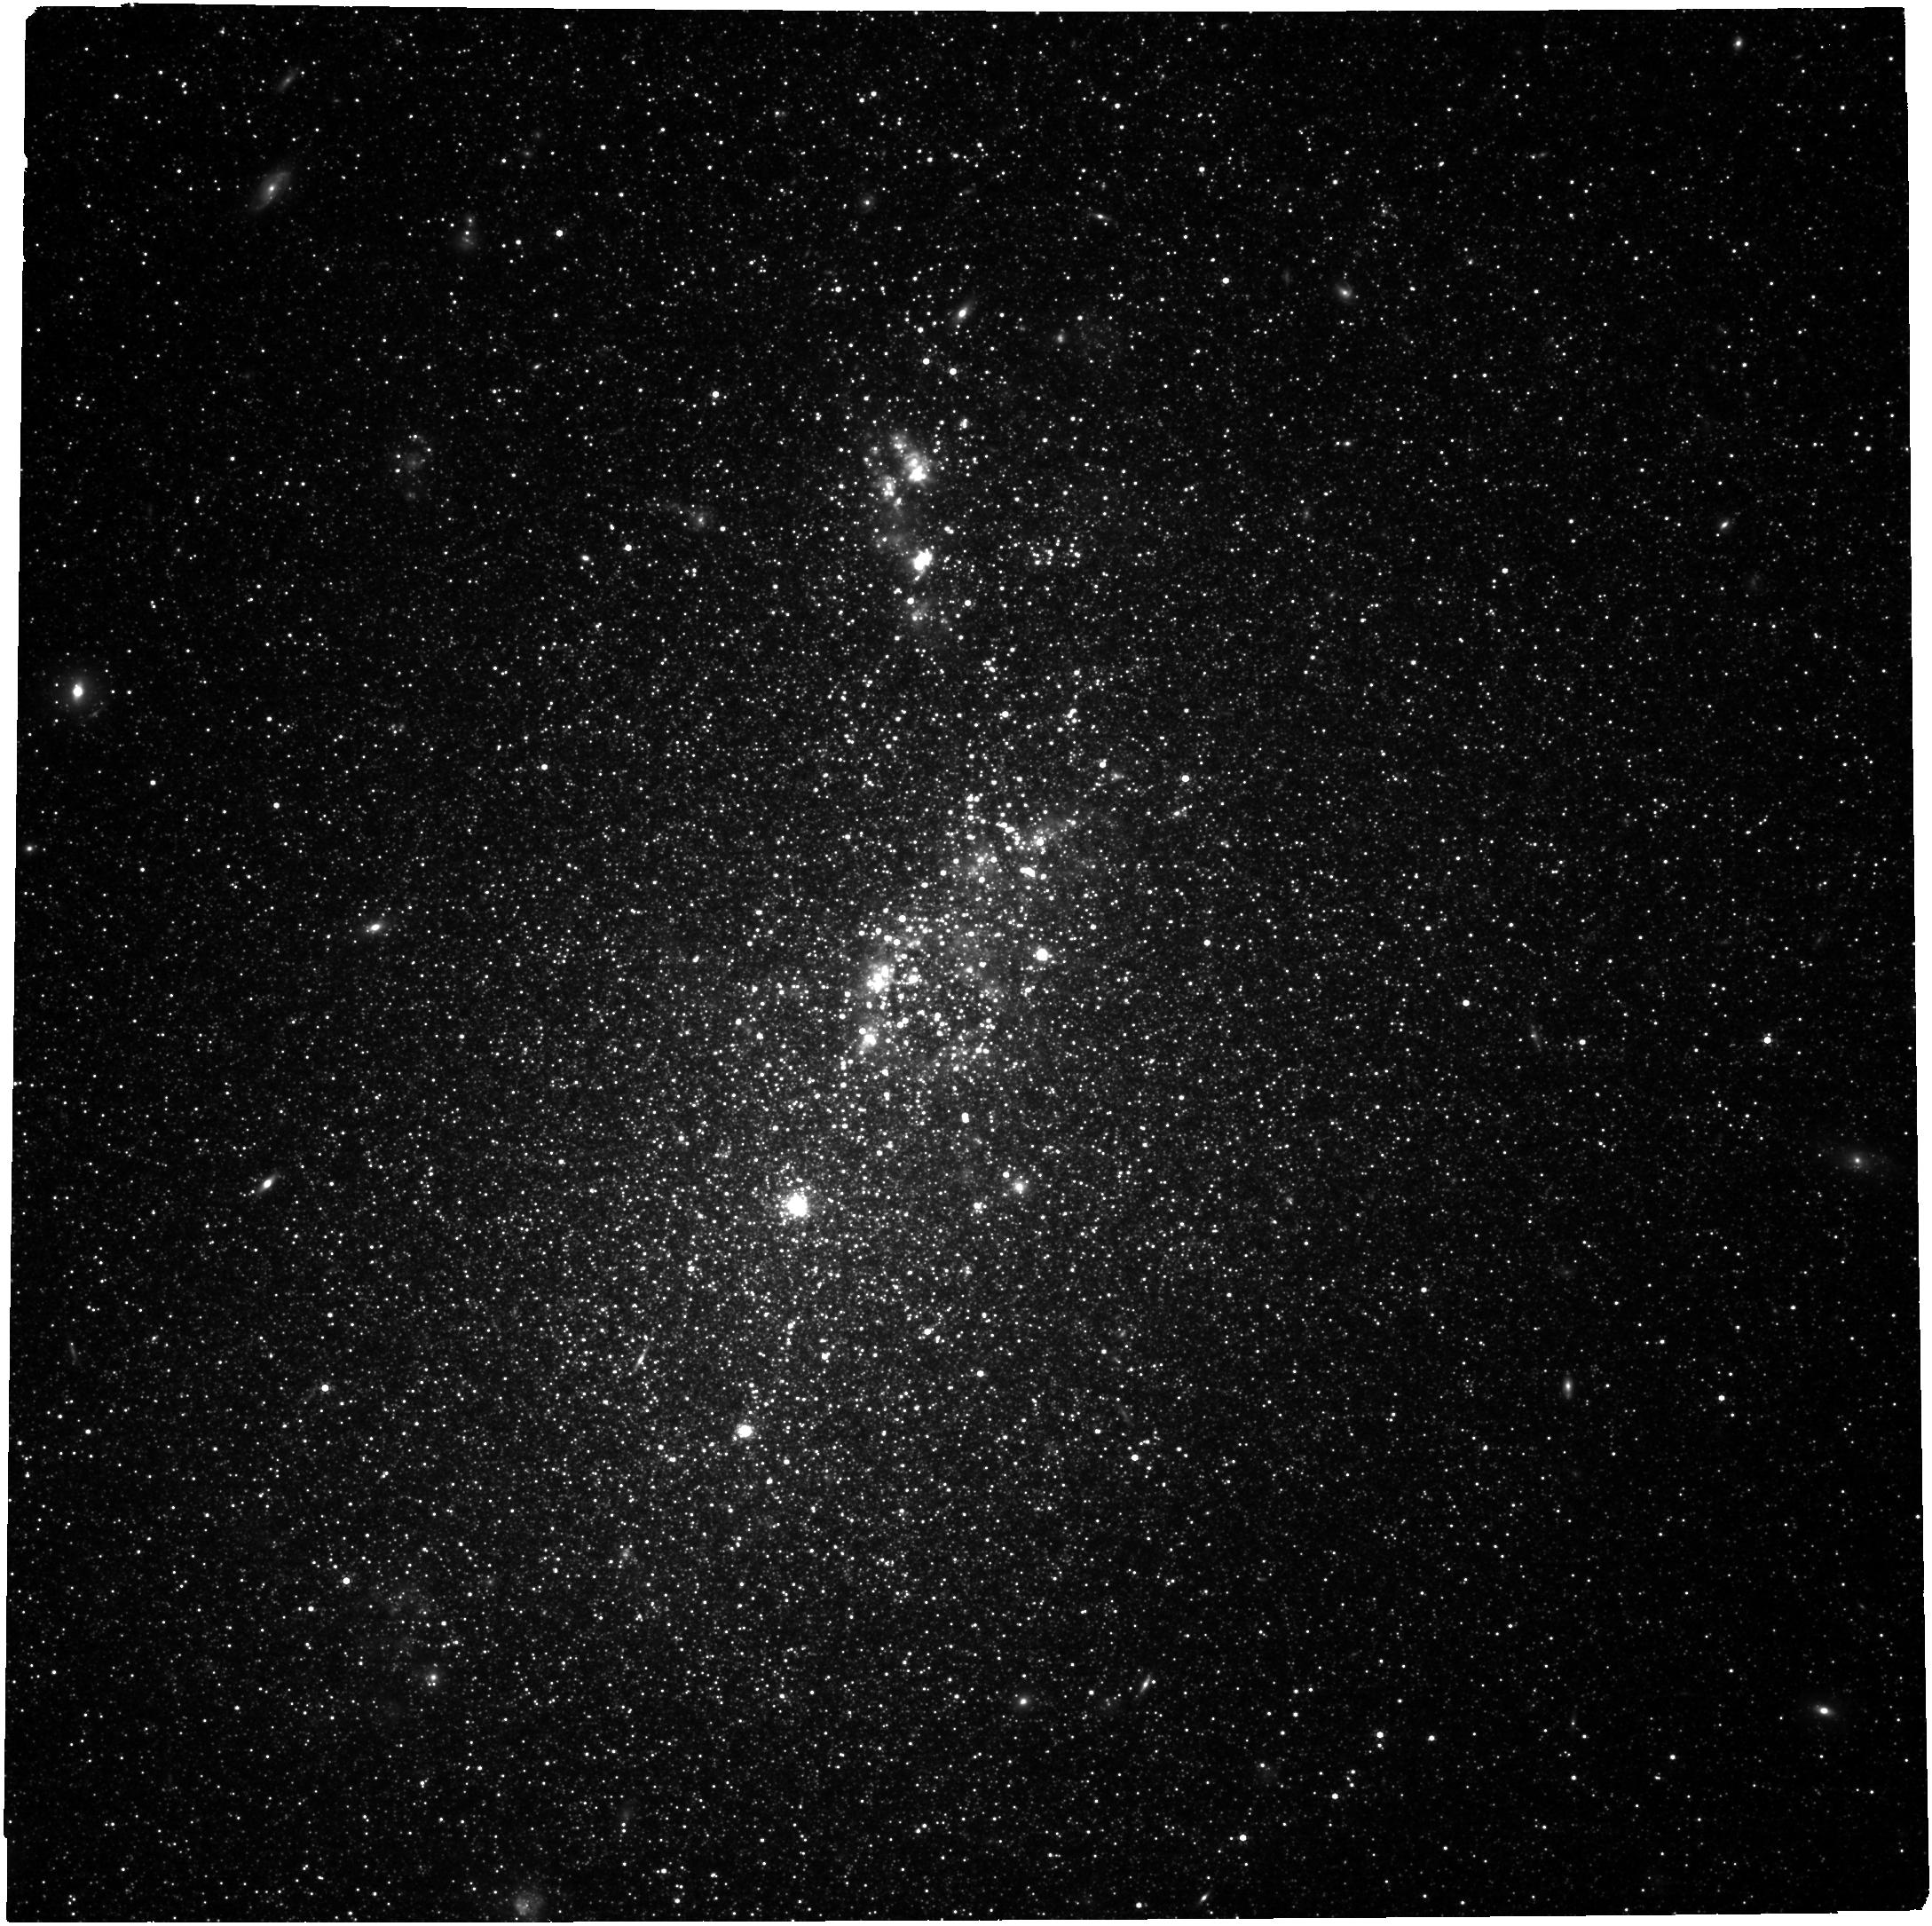
Target: NGC-4214. Instrument: NIRCAM. Filter: F300M. Exposure: 29 min. Observation ID: jw03510-o001_t001_nircam_clear-f300m

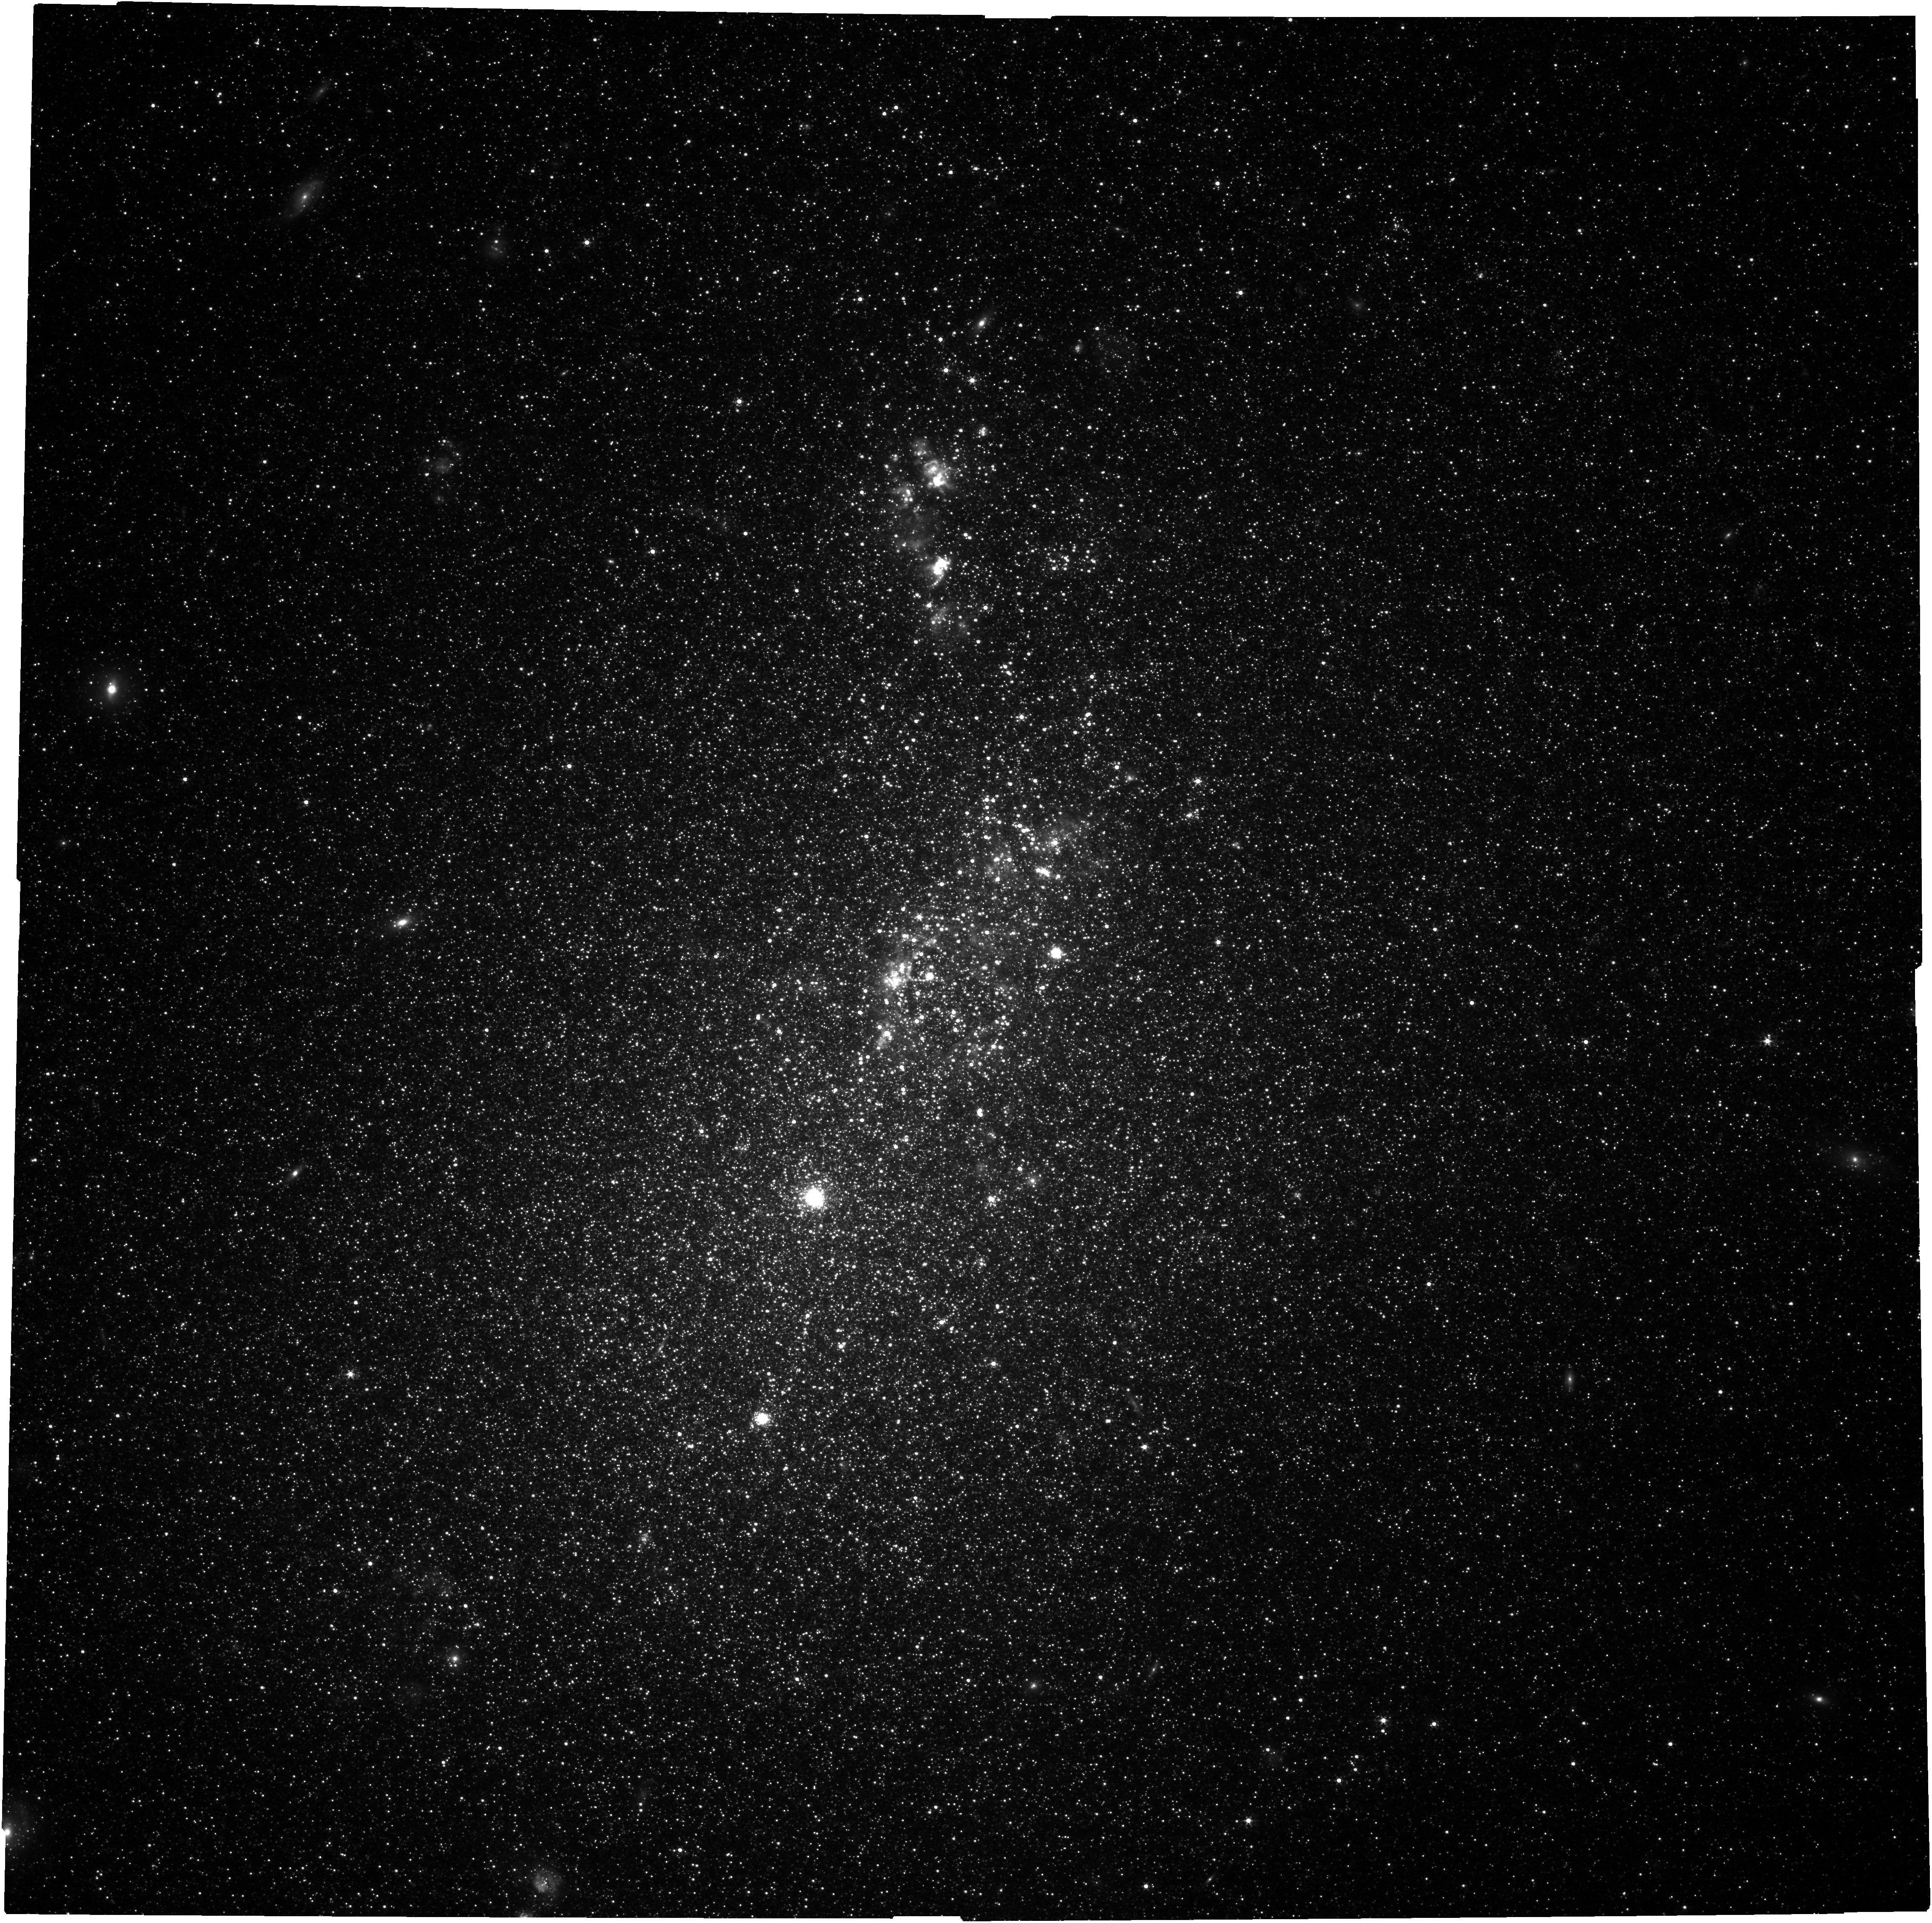
Target: NGC-4214. Instrument: NIRCAM. Filter: F200W. Exposure: 29 min. Observation ID: jw03510-o001_t001_nircam_clear-f200w

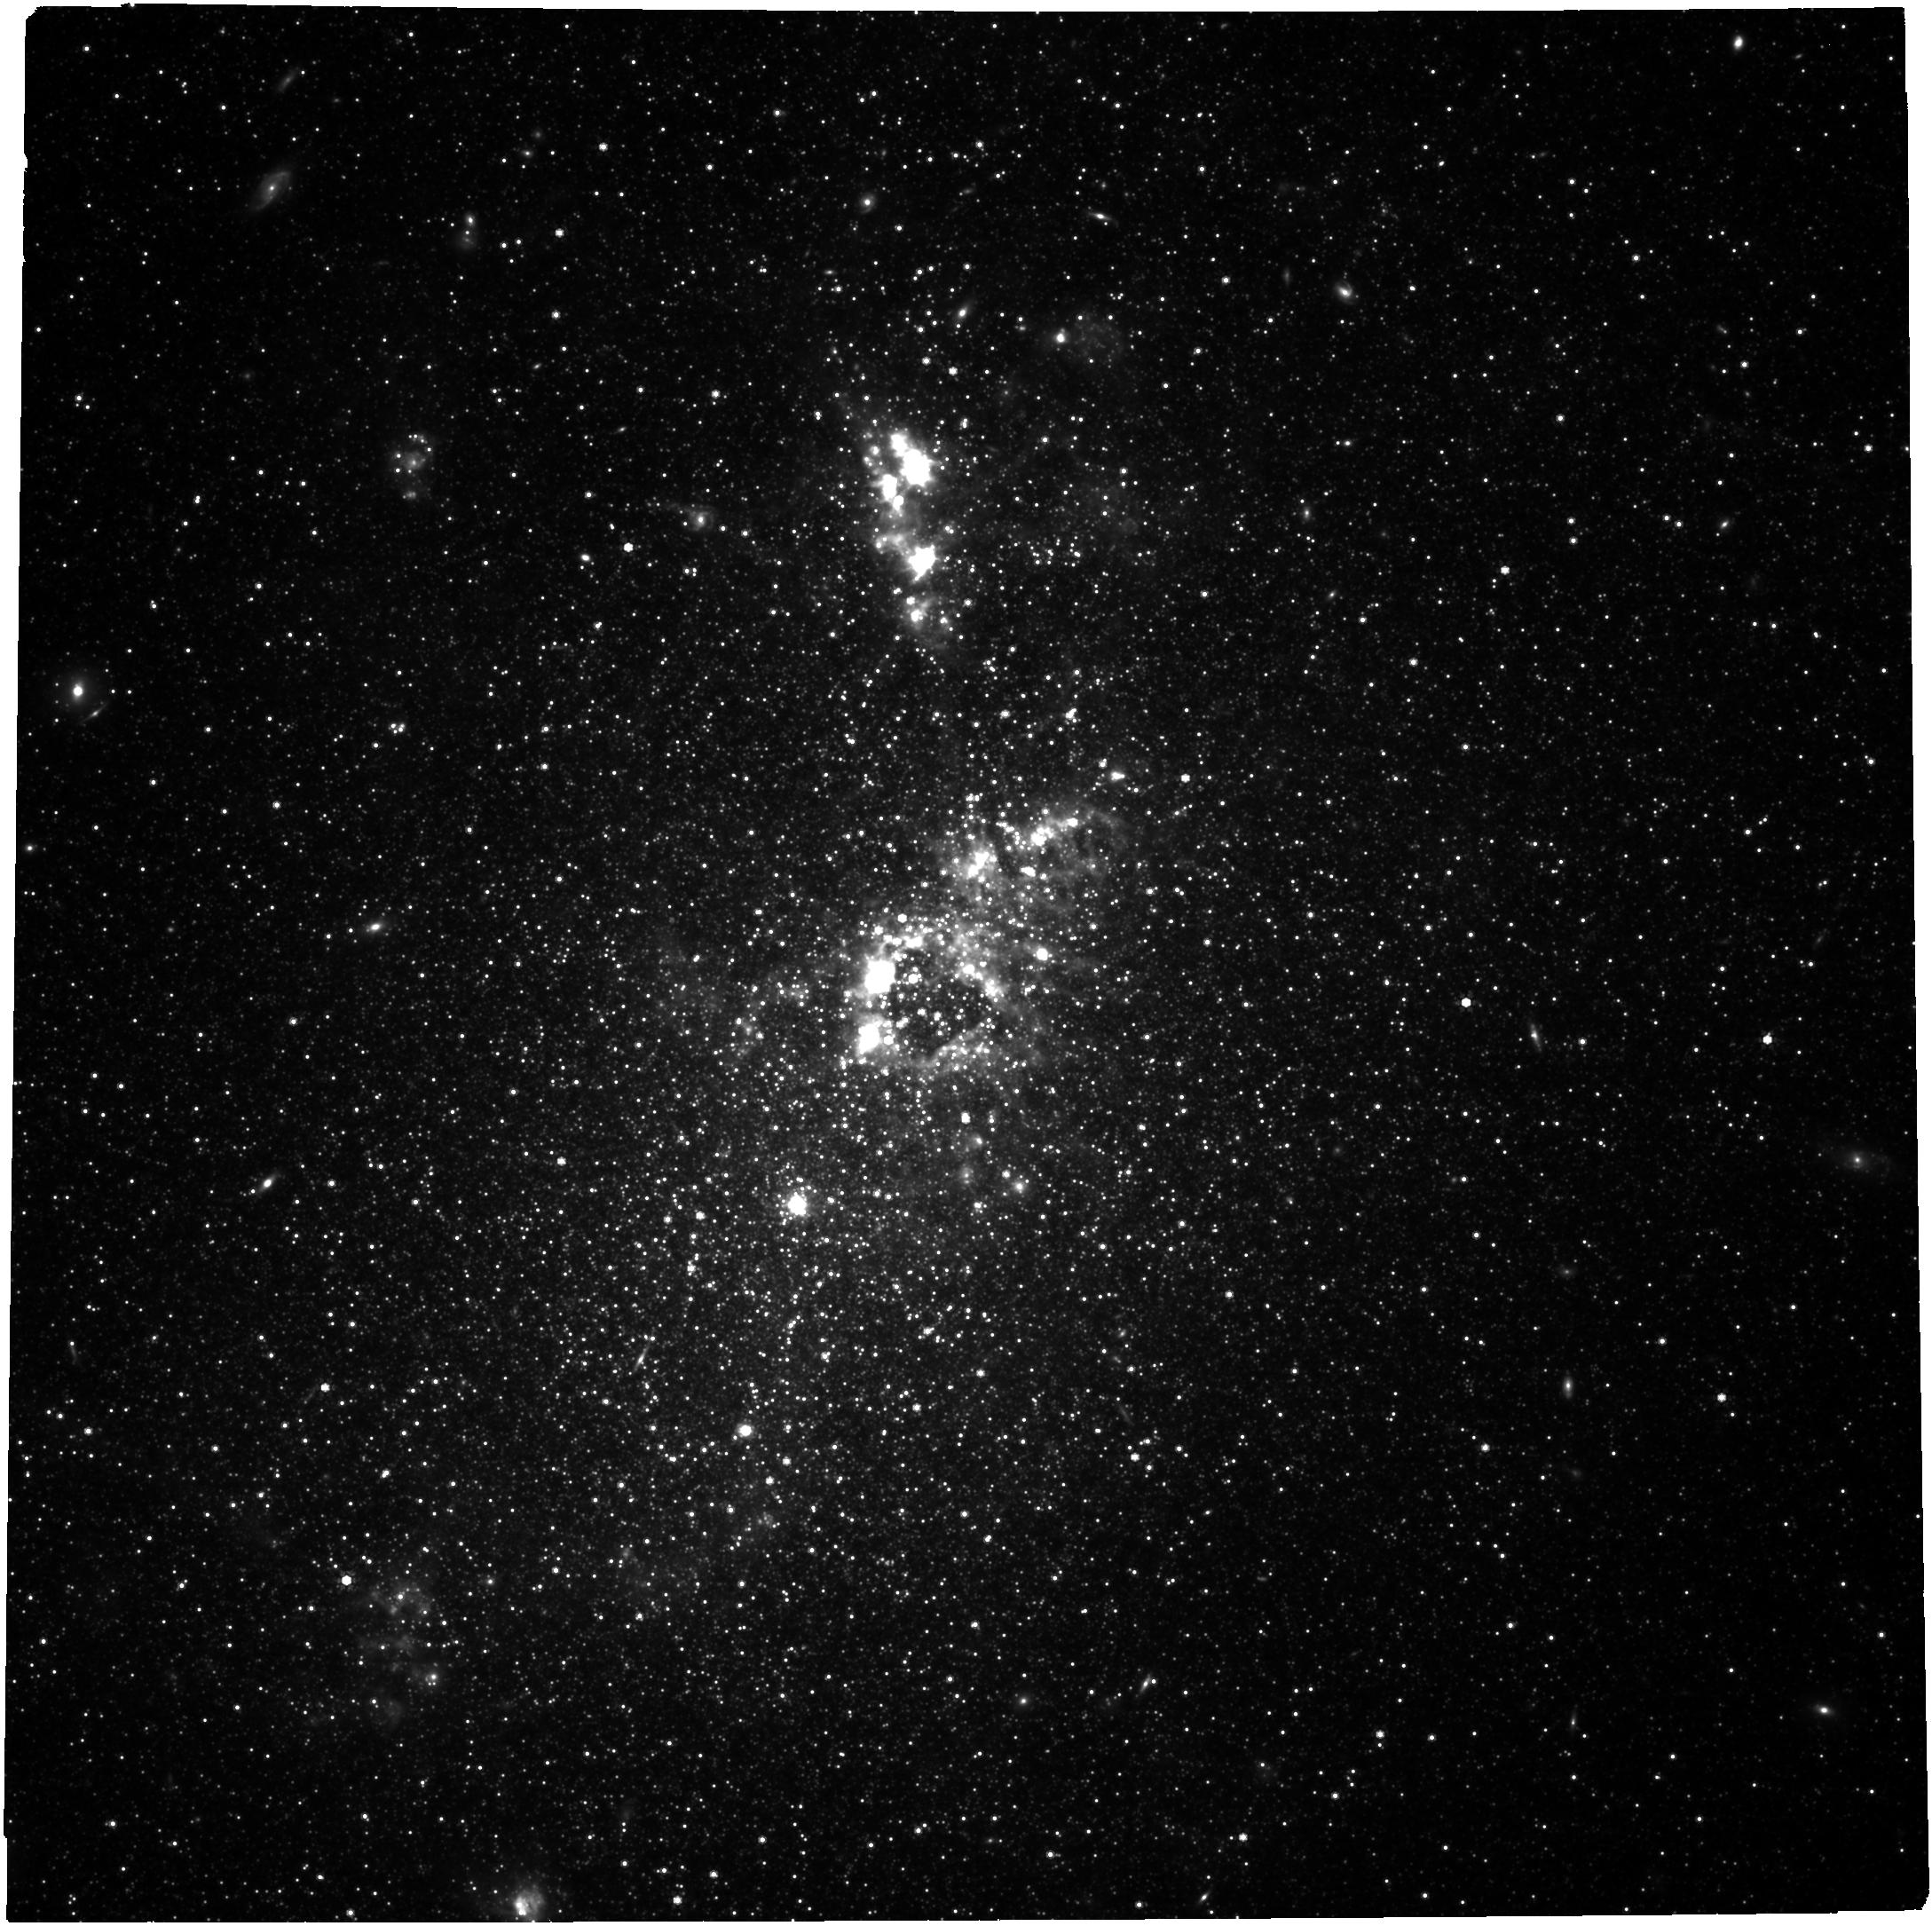
Target: NGC-4214. Instrument: NIRCAM. Filter: F444W. Exposure: 46 min. Observation ID: jw03510-o001_t001_nircam_clear-f444w

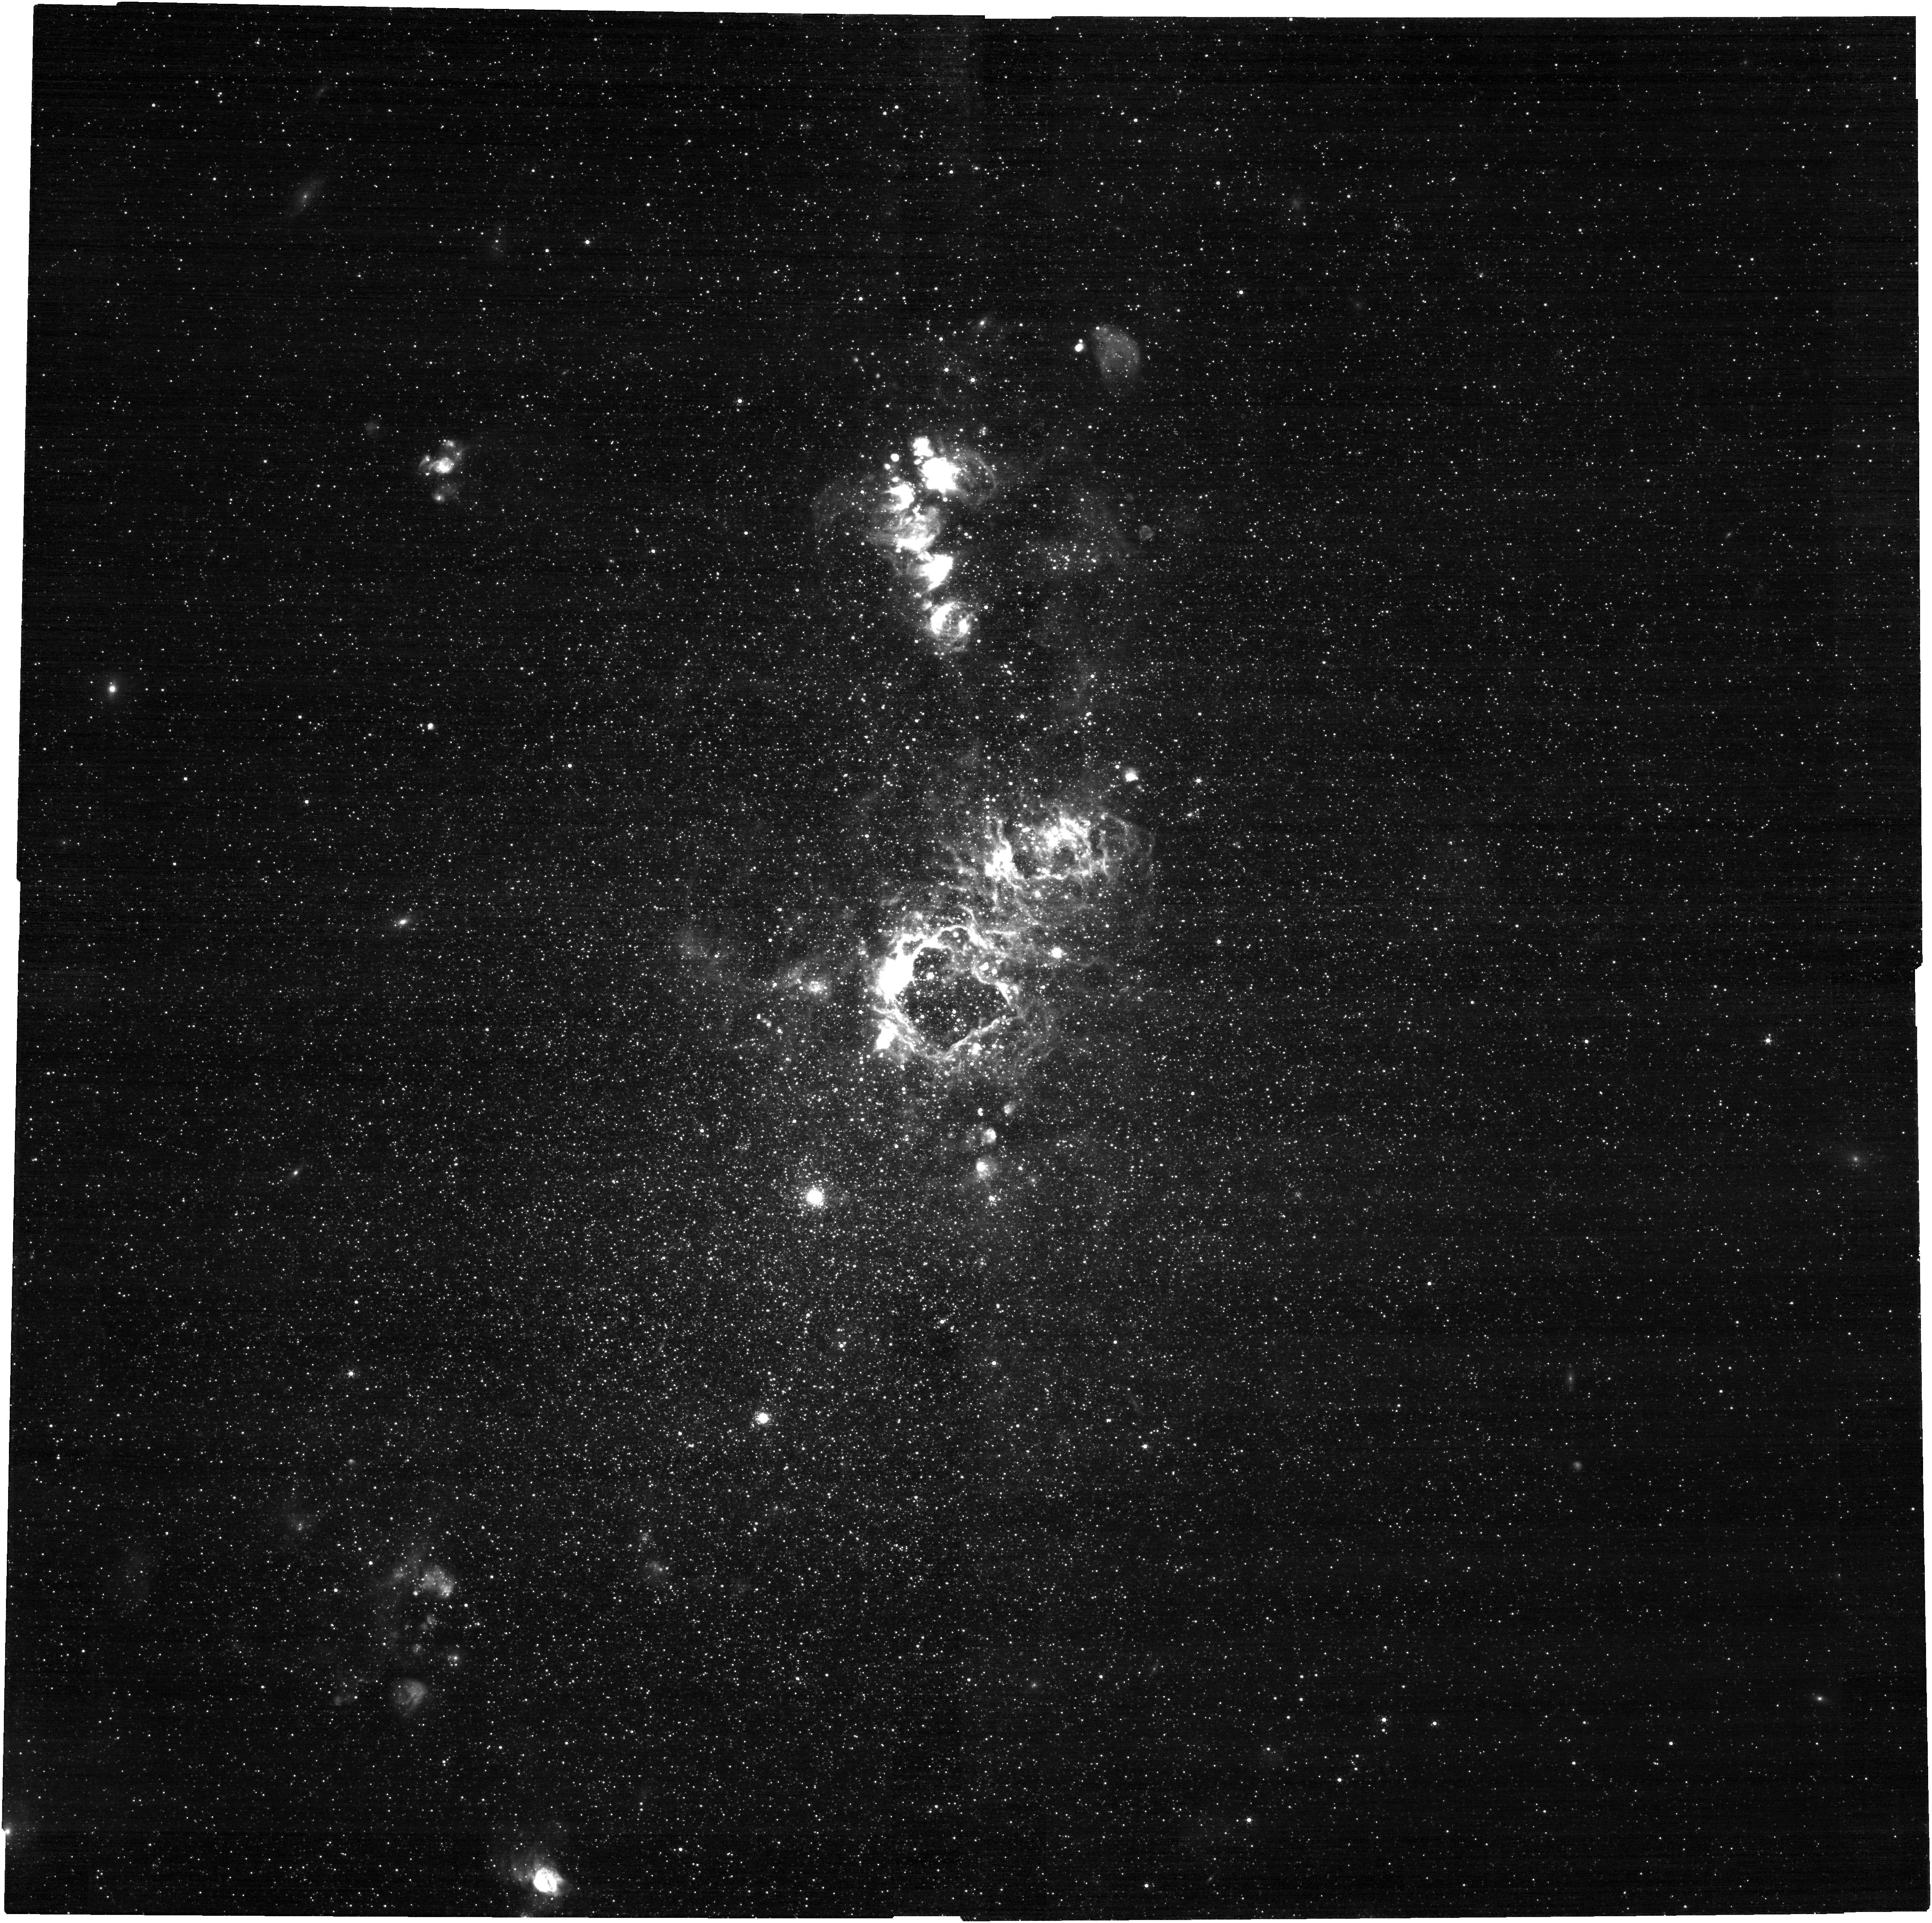
Target: NGC-4214. Instrument: NIRCAM. Filter: F187N. Exposure: 40 min. Observation ID: jw03510-o001_t001_nircam_clear-f187n

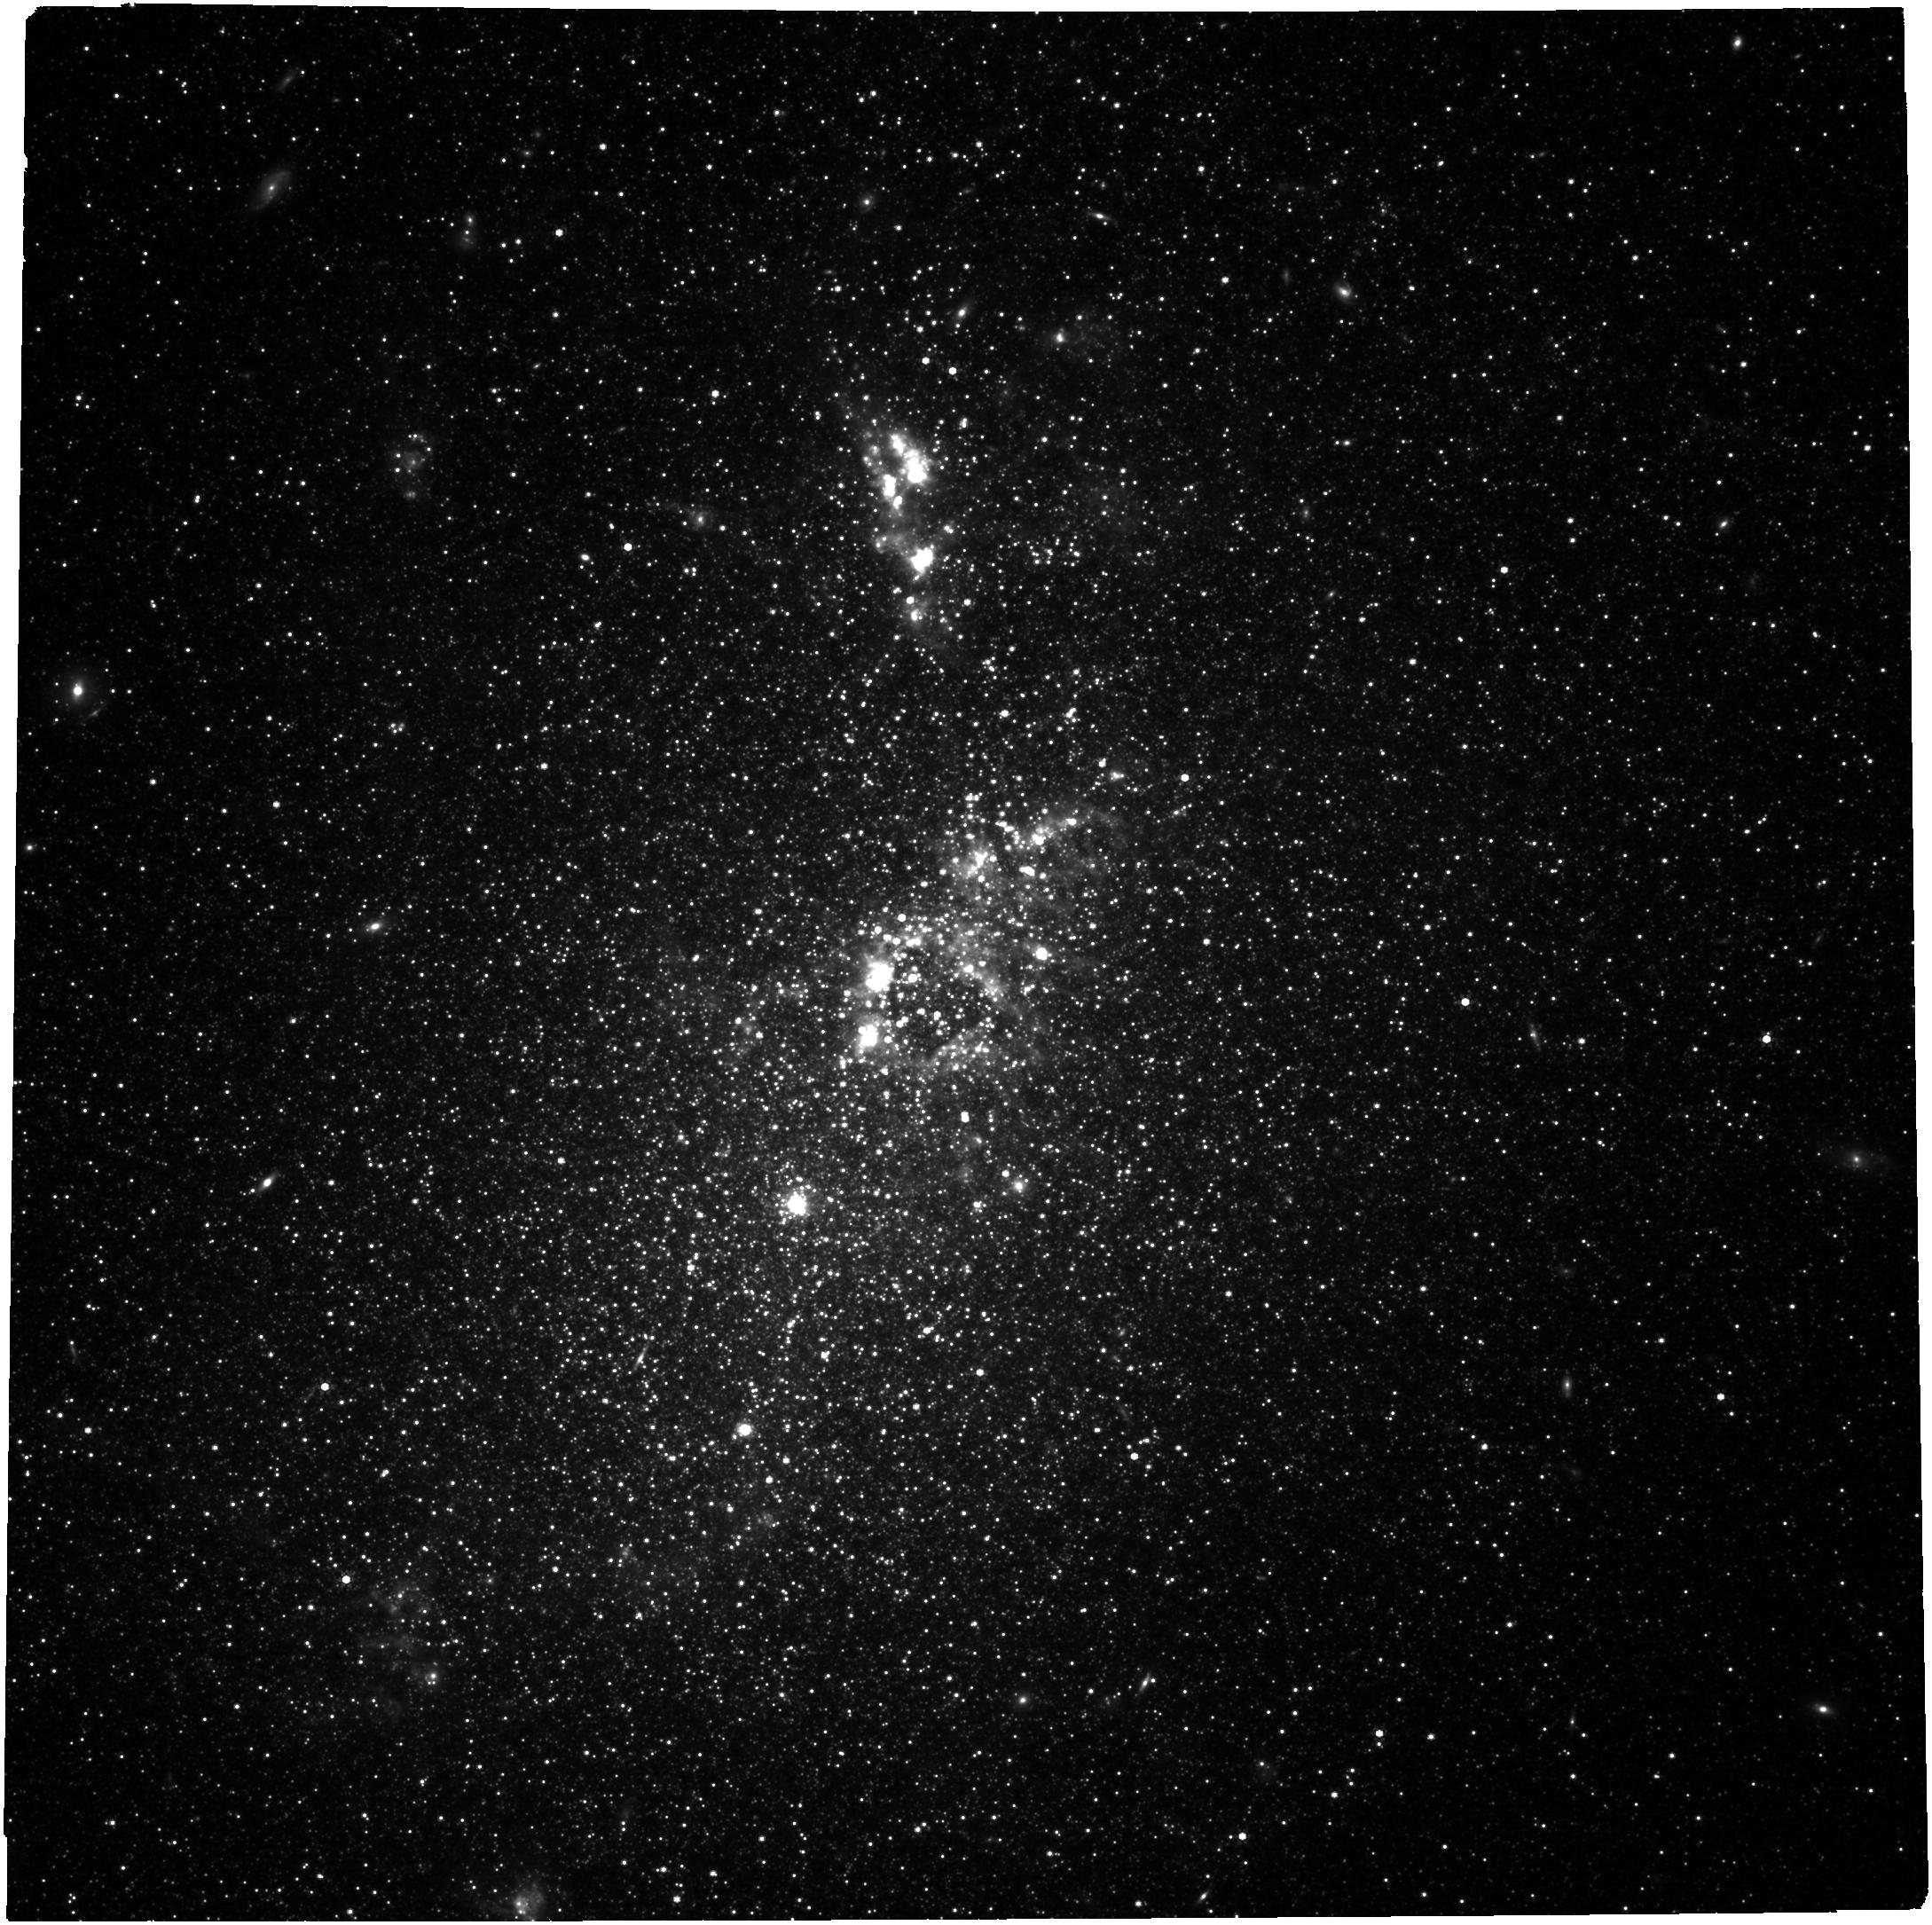
Target: NGC-4214. Instrument: NIRCAM. Filter: F360M. Exposure: 34 min. Observation ID: jw03510-o001_t001_nircam_clear-f360m

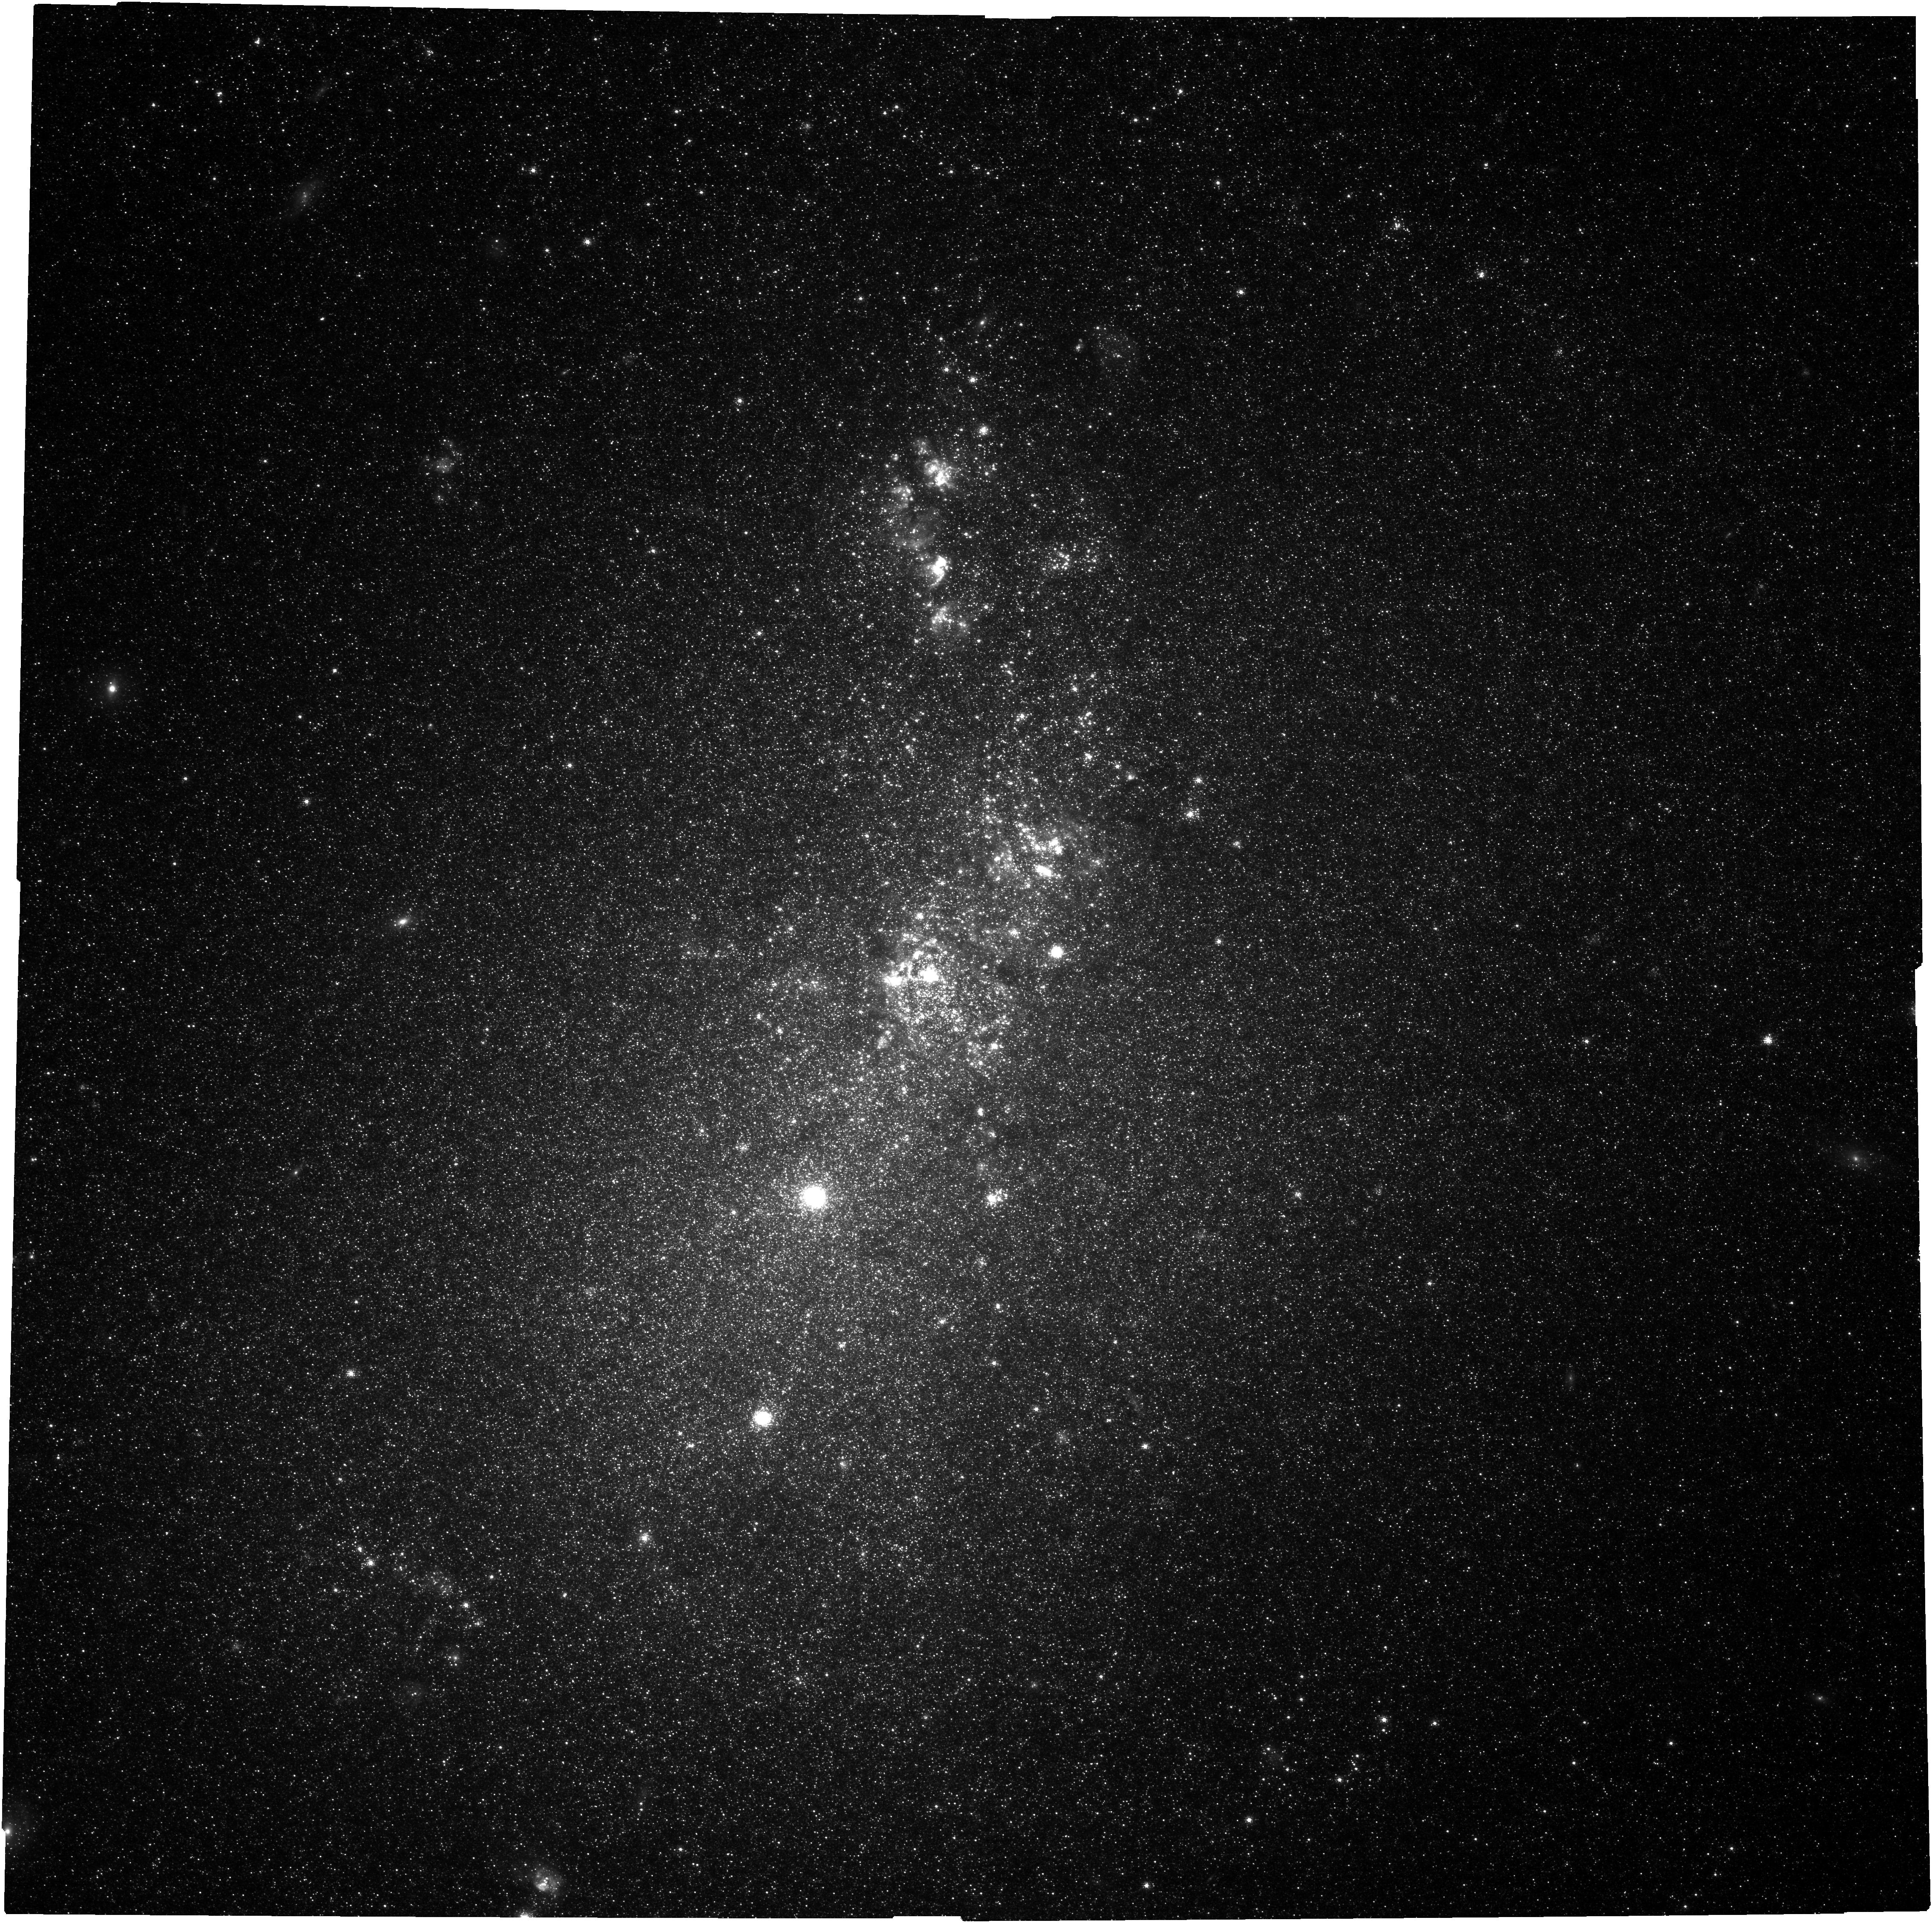
Target: NGC-4214. Instrument: NIRCAM. Filter: F090W. Exposure: 46 min. Observation ID: jw03510-o001_t001_nircam_clear-f090w

Calibrating the Balmer Decrement against Everything in NGC 4214 (PI: Choi, Yumi)

Dust is ubiquitous where star formation takes place, and thus has a strong impact on emerging photons from star-forming galaxies. Thus, accurate dust correction is essential to derive the intrinsic properties of a galaxy. The Balmer decrement is one of the most widely used methods for dust corrections up to intermediate-redshift Universe, and it will play the key role in the JWST era because the Balmer emission lines are now accessible in earlier Universe. Despite its widespread use and future potential, the Balmer decrement is known to underestimate the optical depth, which inevitably propagate into the inferred properties of galaxies. The underestimation is magnified at higher redshift, where it is extremely challenging to constrain the detailed knowledge of underlying mechanisms governing dust/starlight interaction at ~1 pc scale. We propose to leverage the unique capability of the NIRCam's HST/UVIS-comparable spatial resolution in the near-infrared to tackle this problem. We will obtain panchromatic NIRCam imaging of the low-metallicity starburst galaxy NGC 4214 to establish a robust empirical calibration for the Balmer decrement down to ~0.5 pc. By combining our proposed imaging with archival HST data, we will investigate the degree of underestimation in the Balmer decrement as a function of local interstellar medium conditions, local dust properties, star formation rate intensity, and spatial resolution from ~0.5 pc to ~2 kpc scales. Our measurements will serve as the new standard for determining dust corrections for distant galaxies.